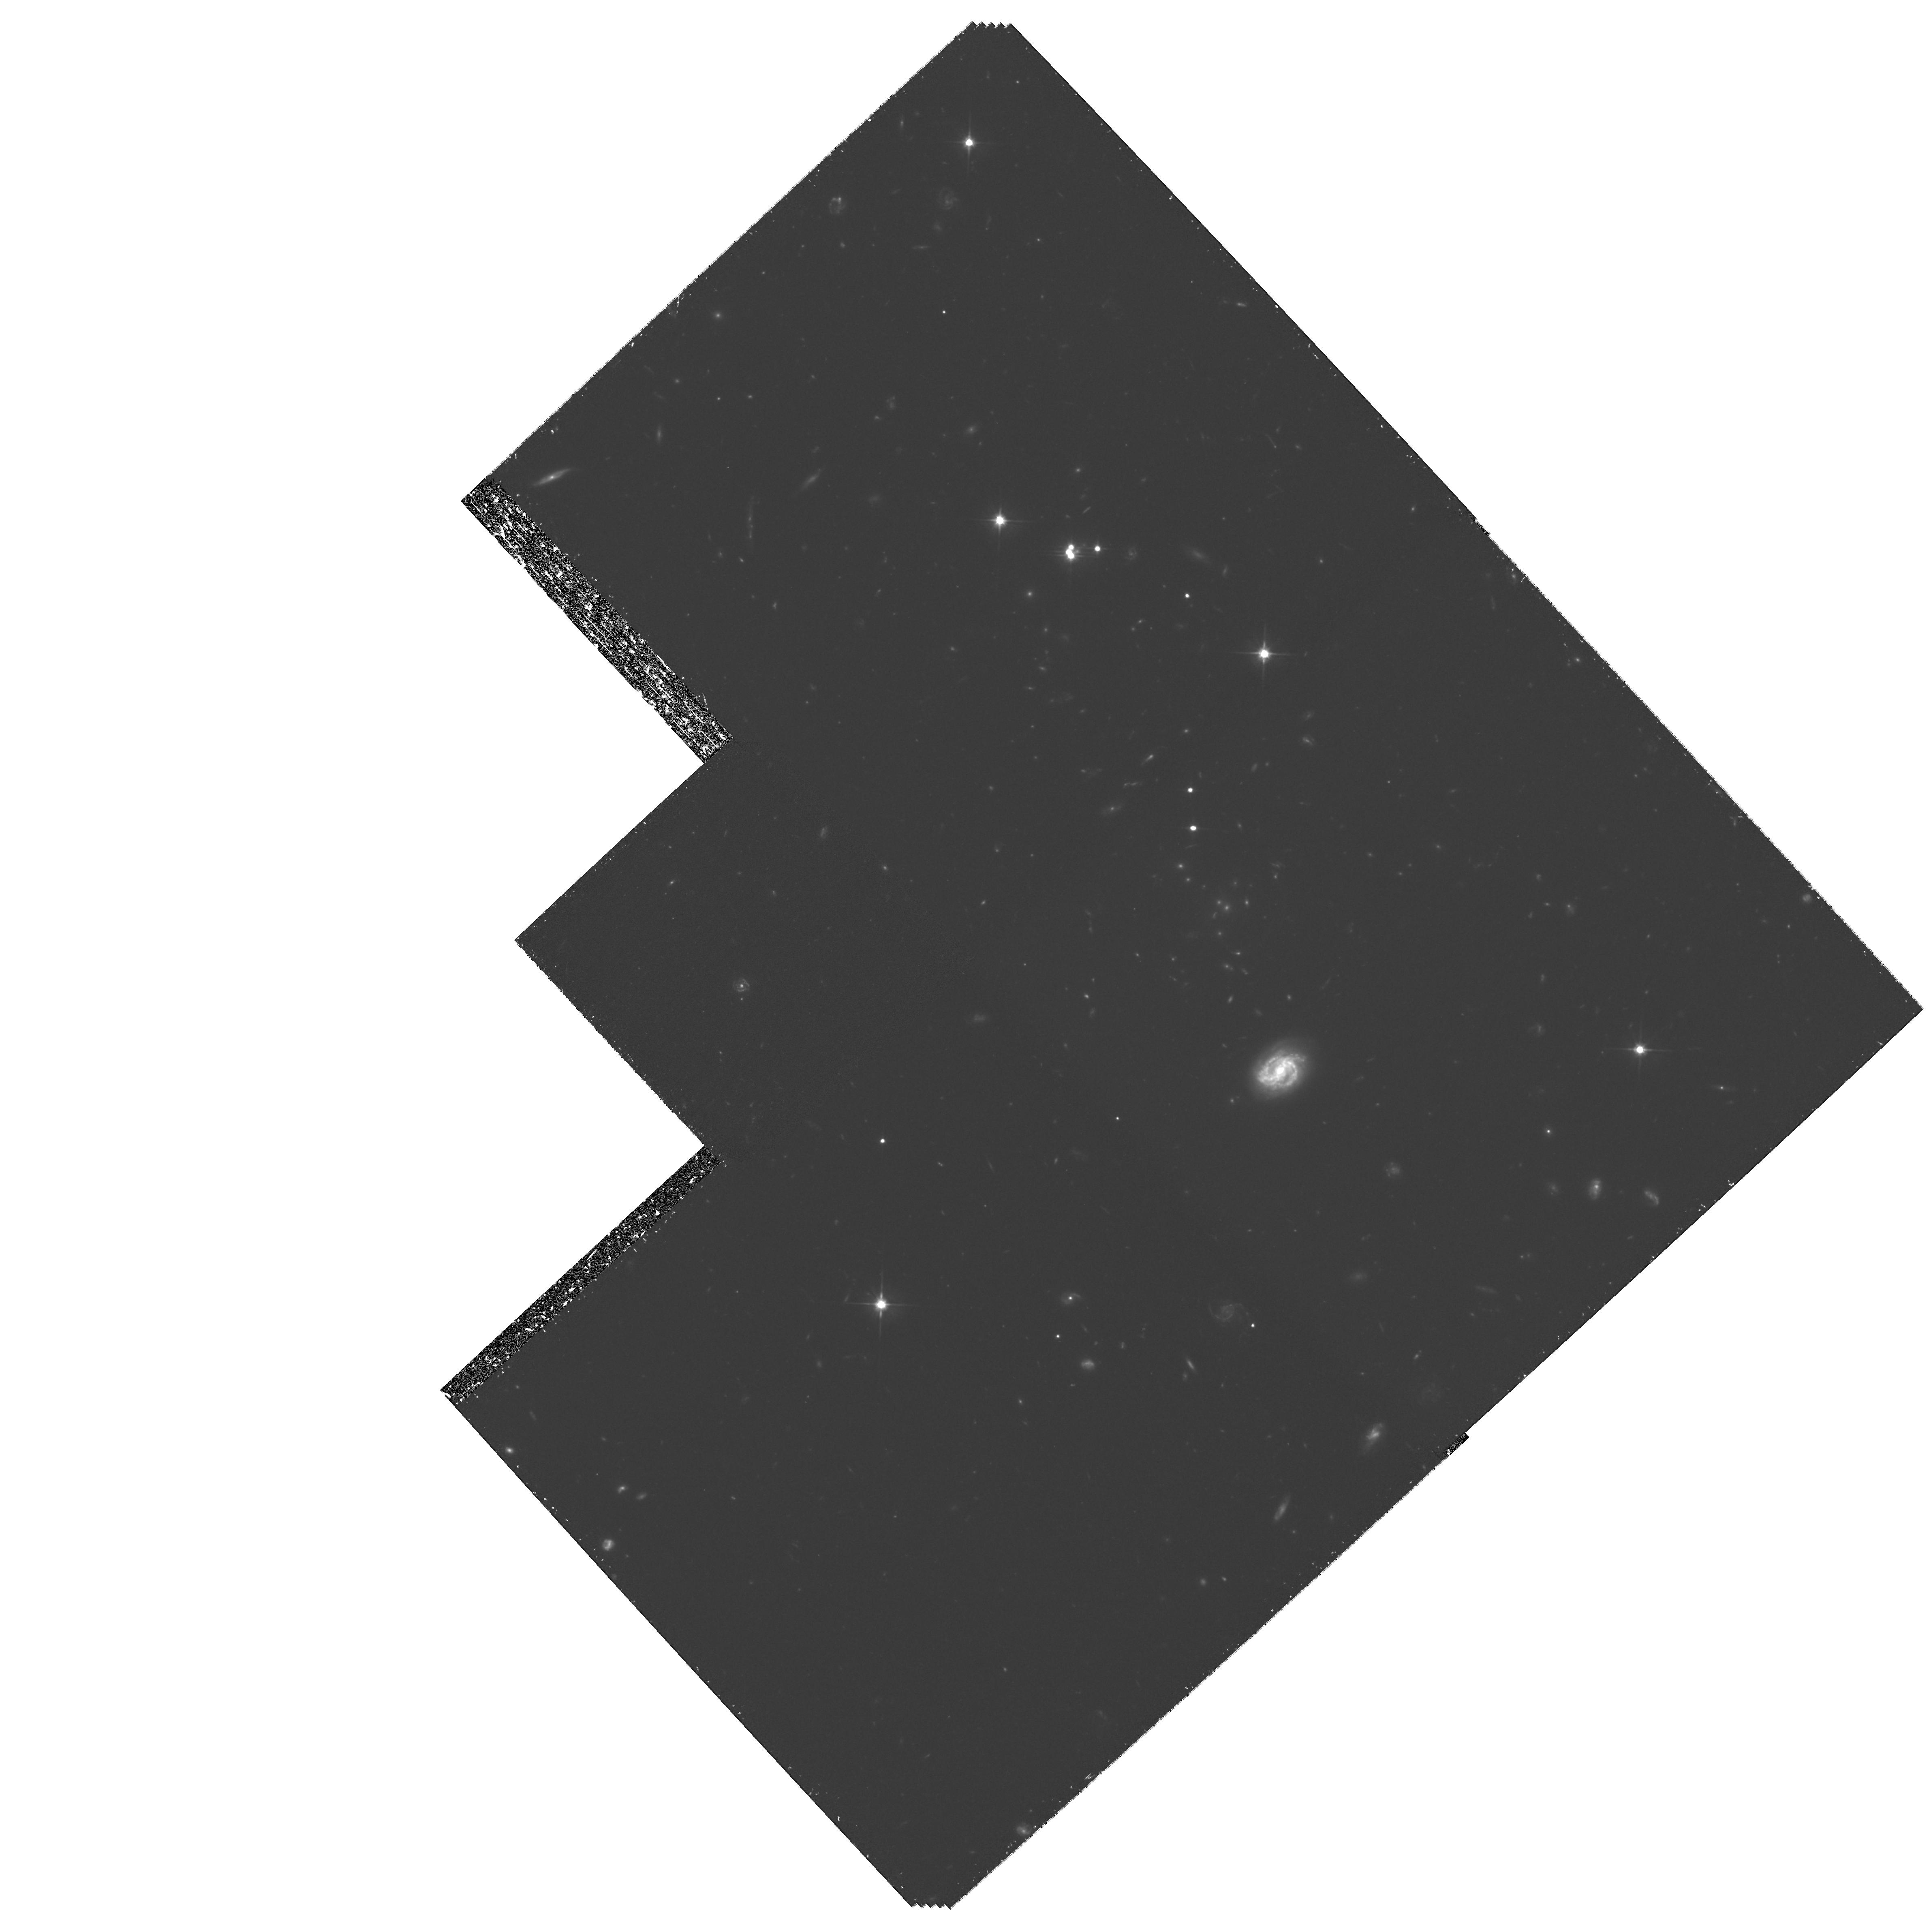
Target: RXJ0911+05
Instrument: WFPC2/PC
Filter: F606W
Exposure: 3.5 h
Observation ID: hst_8705_02_wfpc2_pc_f606w_u62v02

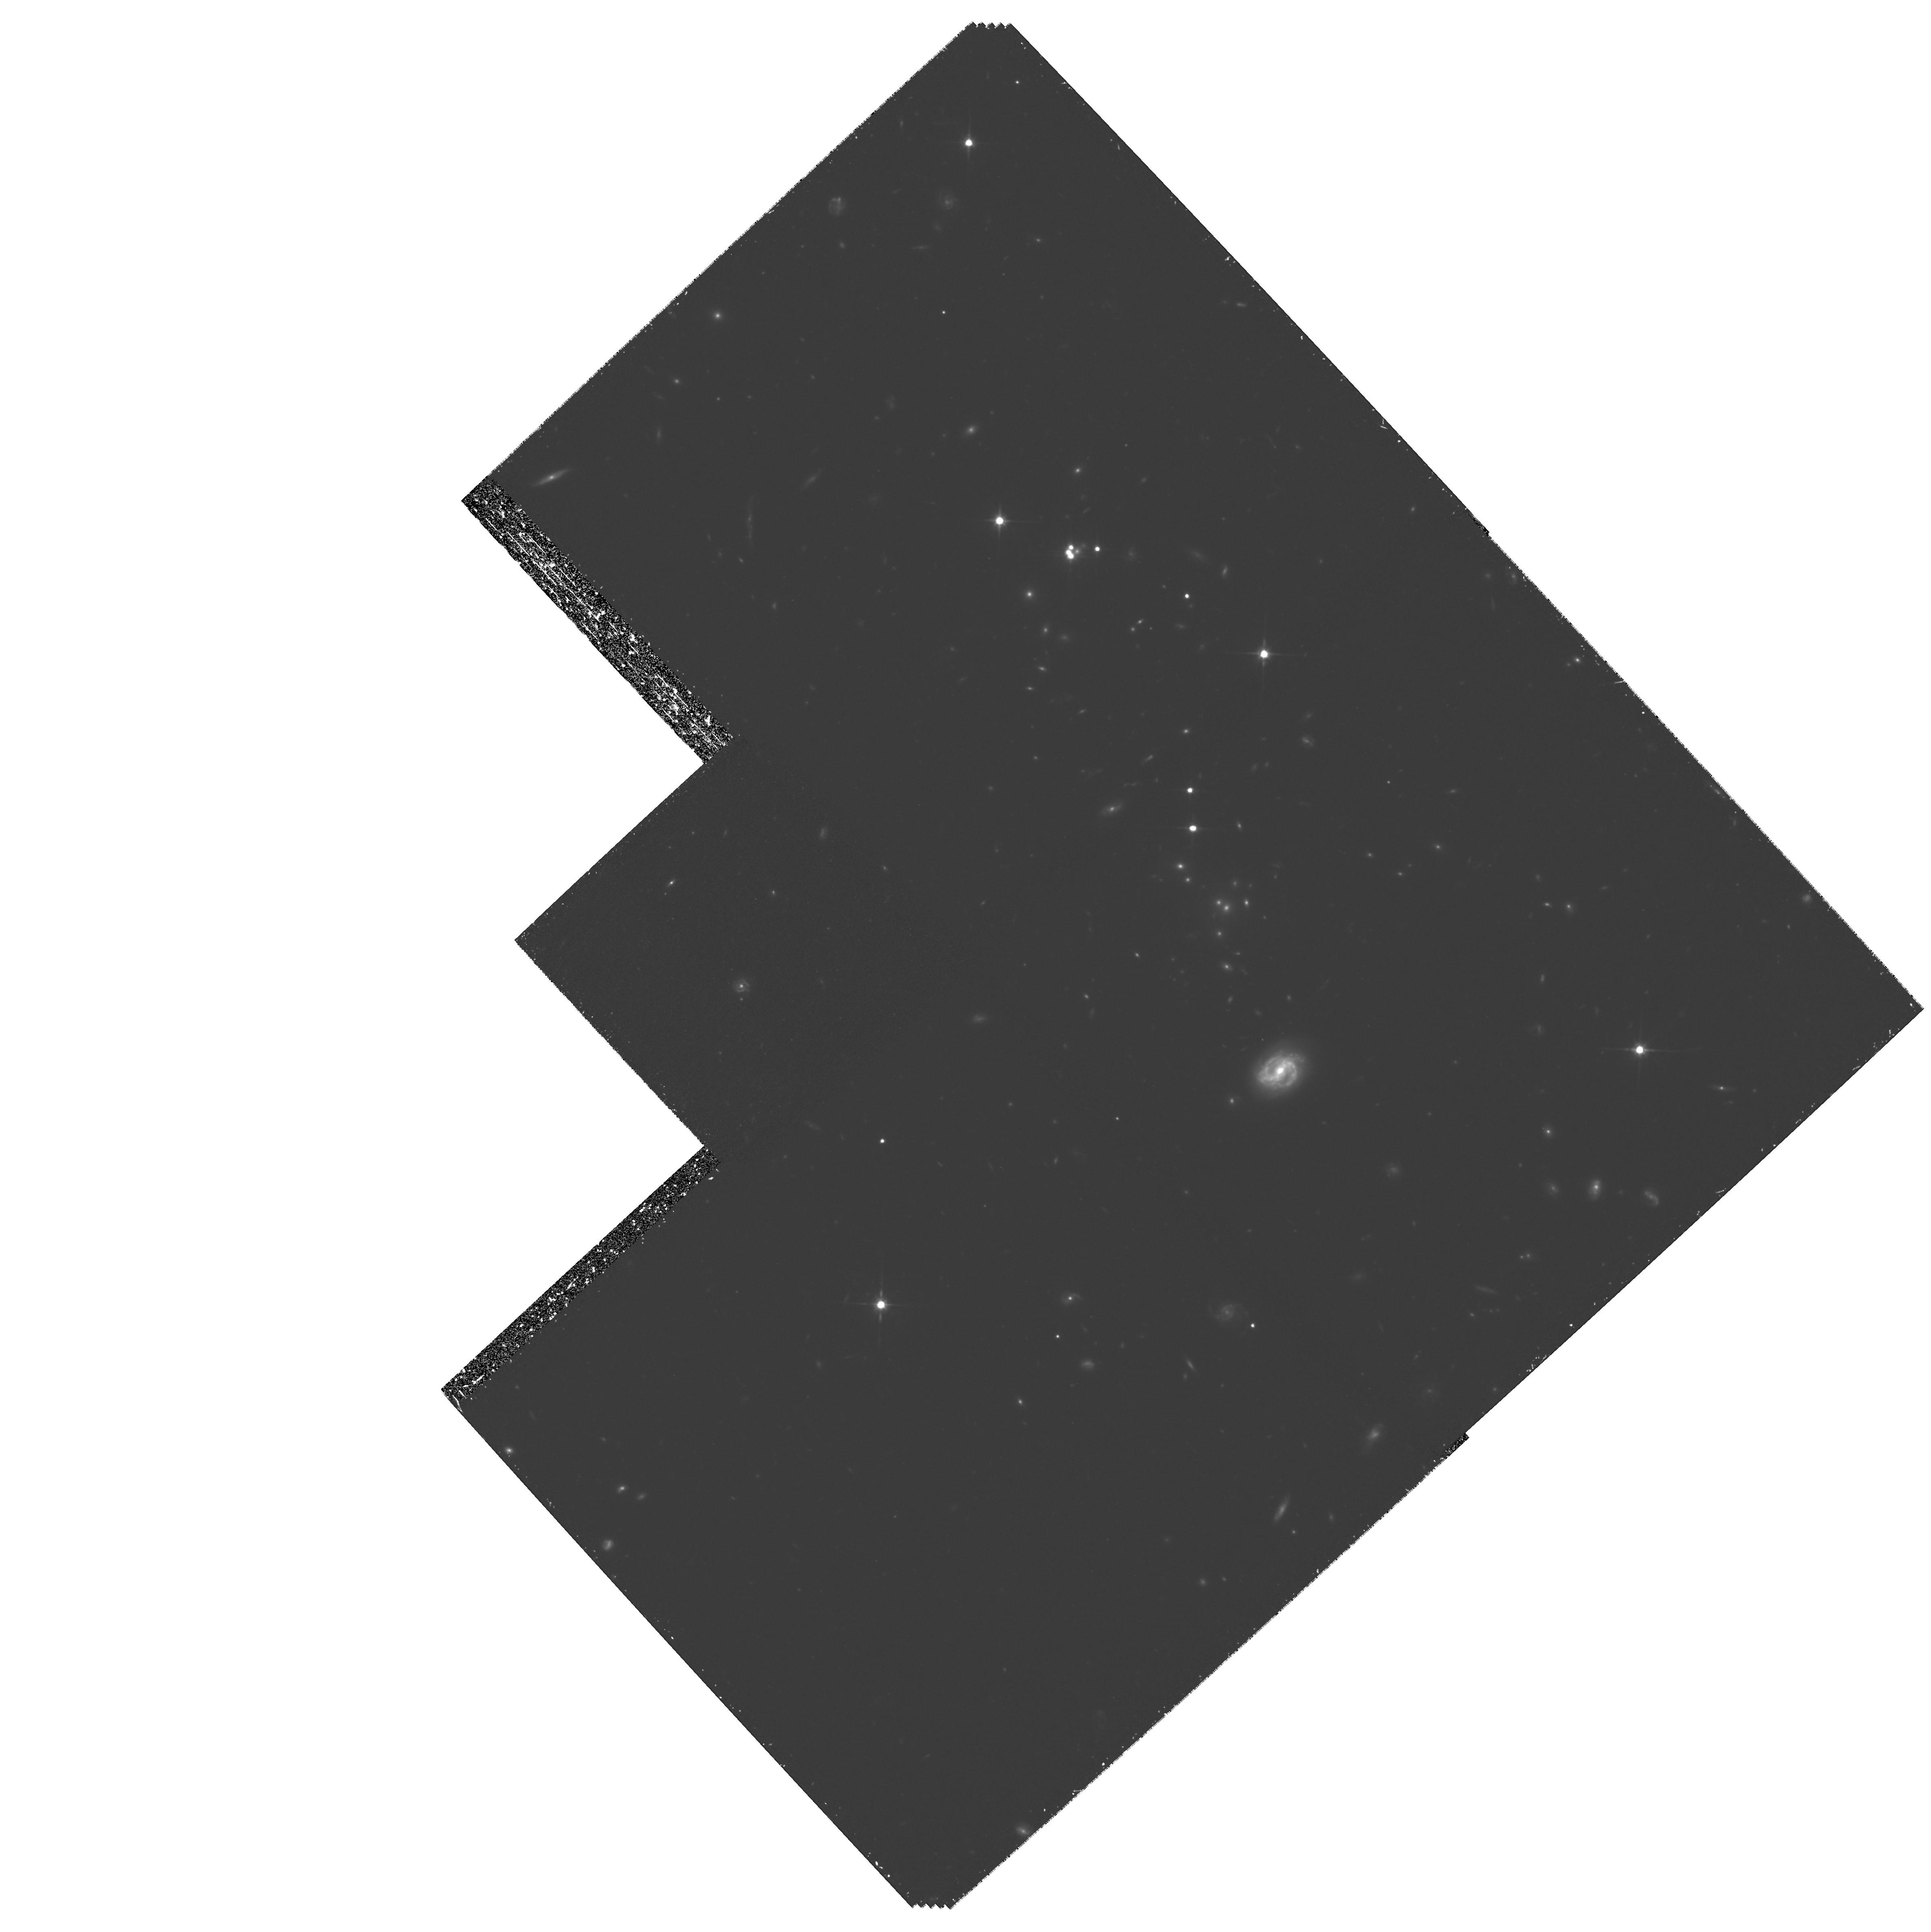
Target: RXJ0911+05
Instrument: WFPC2/PC
Filter: F814W
Exposure: 3.5 h
Observation ID: hst_8705_01_wfpc2_pc_f814w_u62v01

External Shear in the Time-Delay Lens RX J0911+05 (PI: Hjorth, Jens)

We propose to map the mass distribution in the vicinity of the multiple QSO system RX J0911+05 using weak gravitational lensing. This object has emerged as one of the most promising candidates for a cosmological determination of the Hubble constant using time delay measurements. There is evidence that a high-redshift cluster of galaxies (z = 0.77) acts as the source of a very large external shear (Gamma > 0.15), affecting the lens potential. Deep WFPC2 images will allow us to directly measure this shear from the distortions of faint background galaxies. Such data are essential for producing a reliable mass model of the system which, in combination with the newly measured time delay, will provide the best constrained mass model for a multiple QSO, hence leading to an accurate cosmological estimate of the Hubble constant.